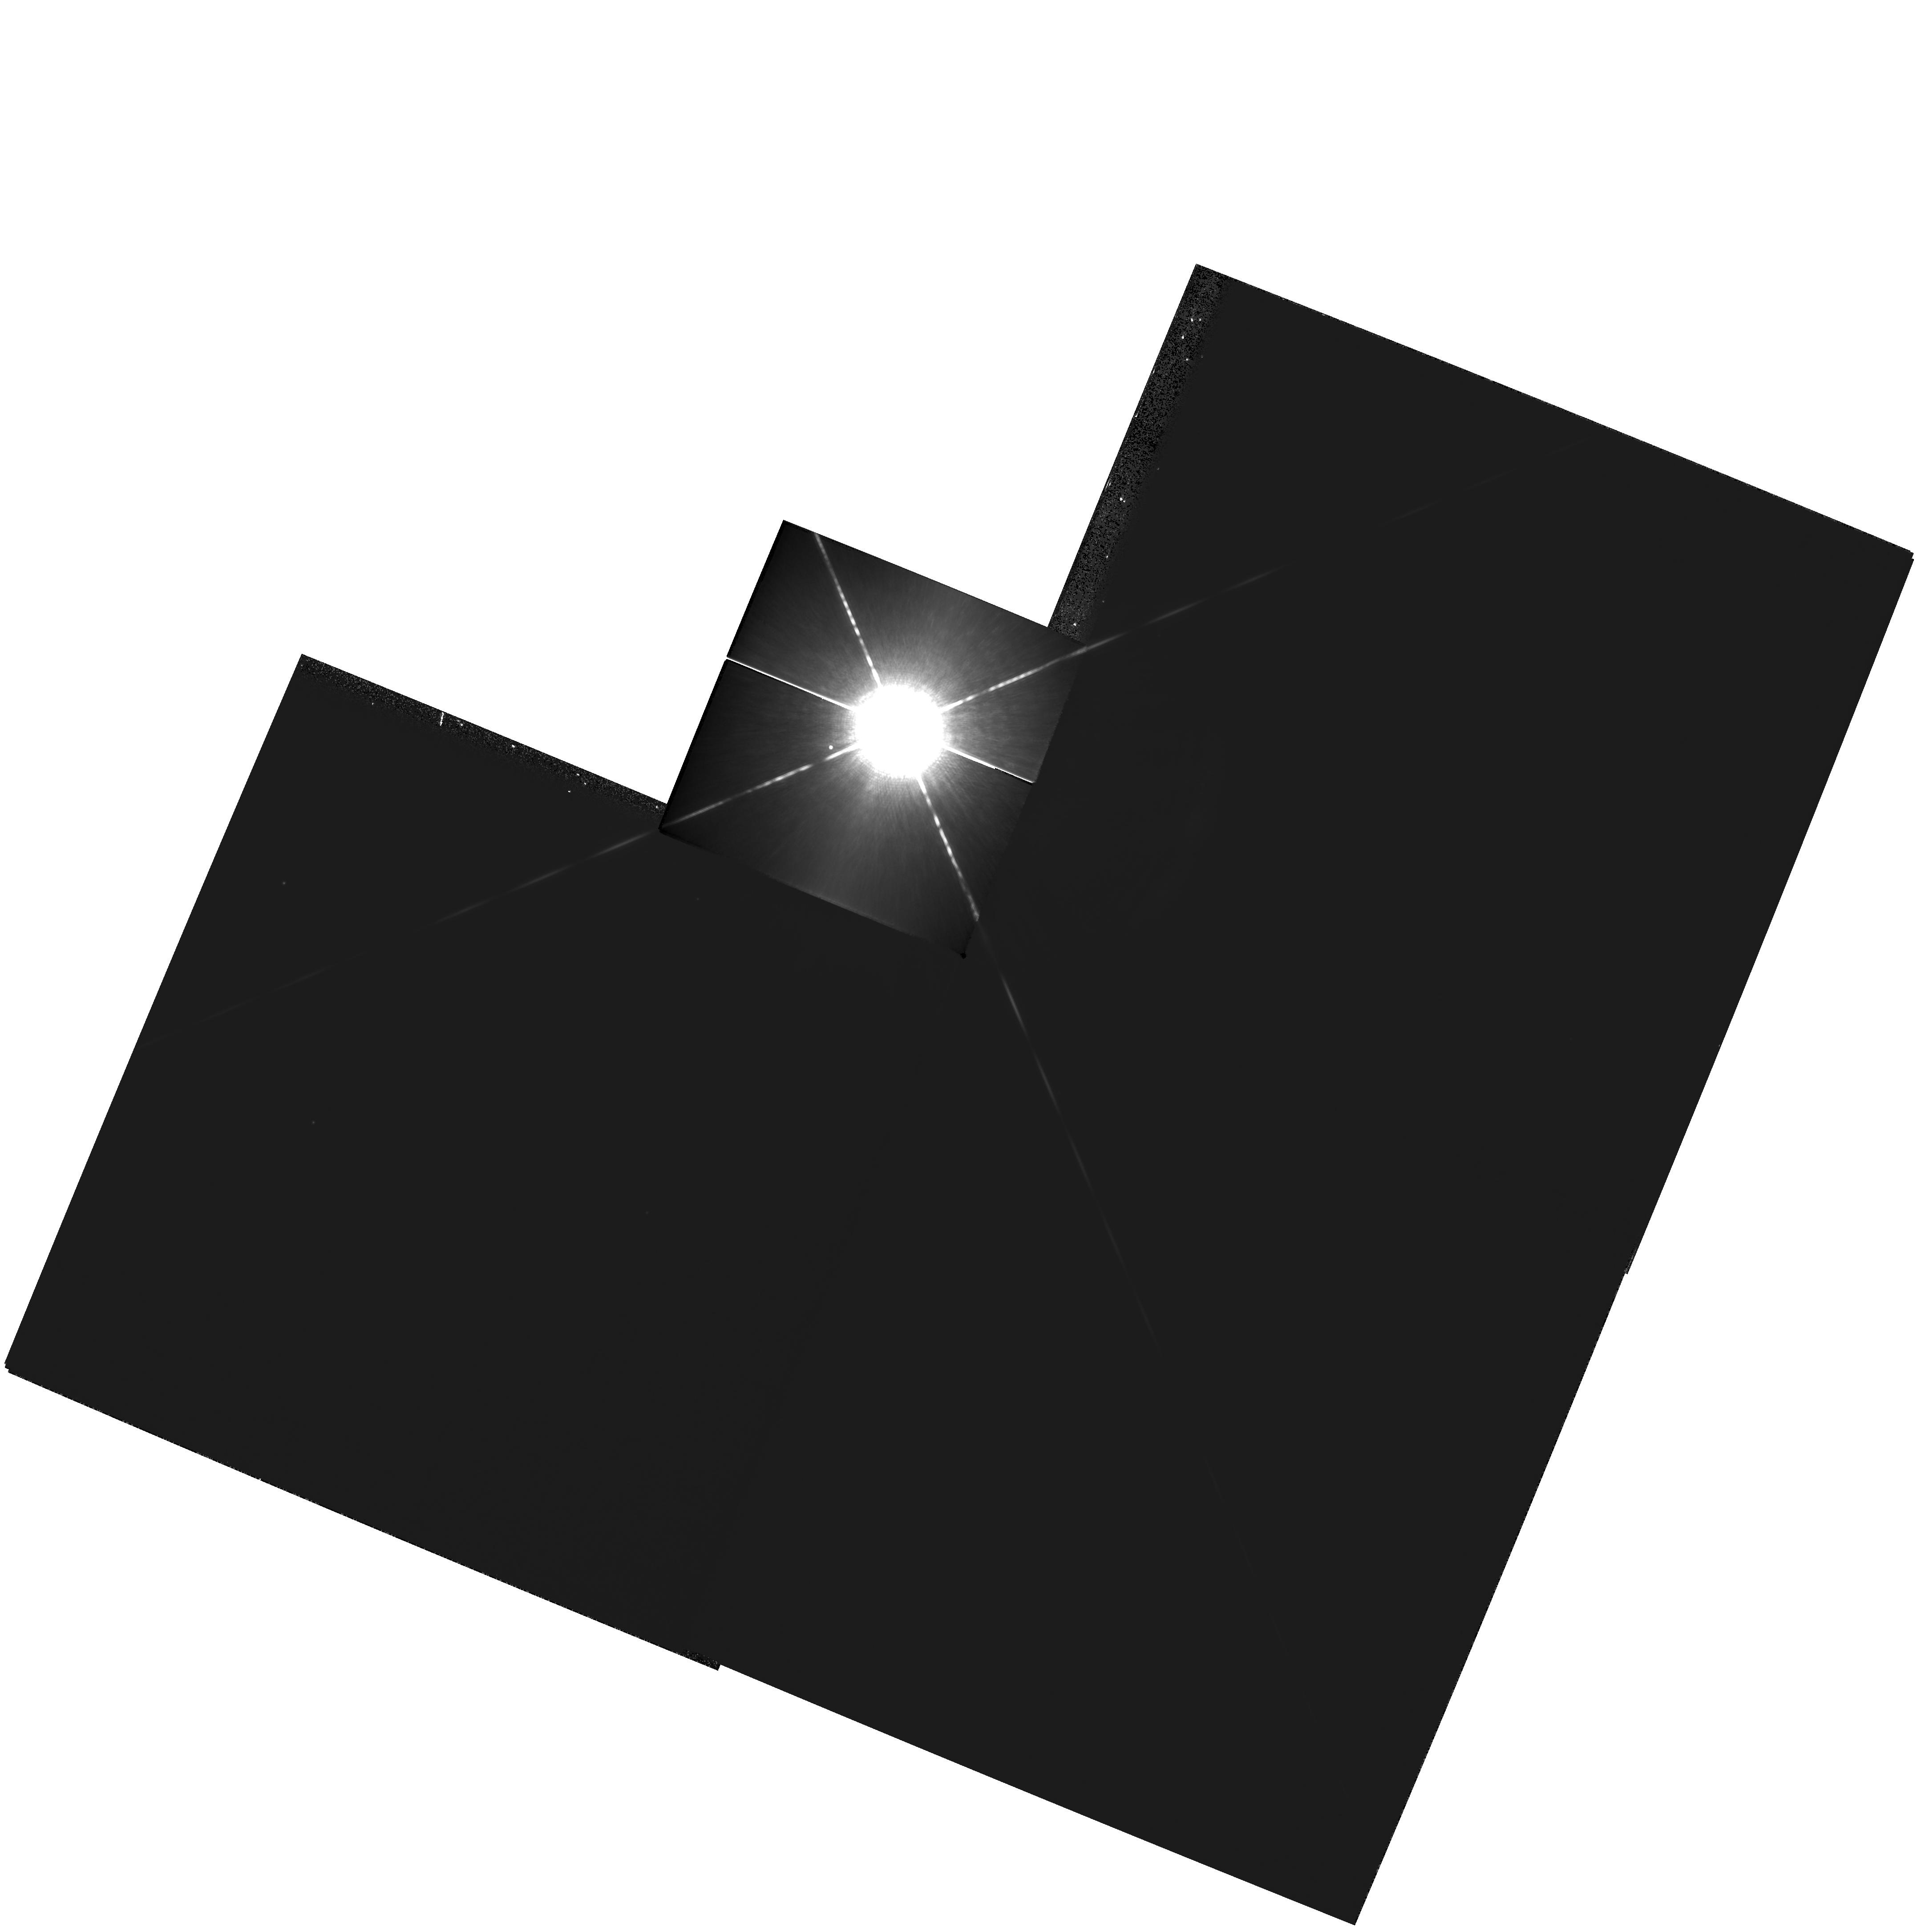
Target: SIRIUS. Instrument: WFPC2/PC. Filter: F1042M. Exposure: 8 min. Observation ID: hst_10619_01_wfpc2_pc_f1042m_u9bv01

Dynamical Masses and Third Bodies in the Sirius System (PI: Bond, Howard)

Sirius B is the nearest and brightest of all white dwarfs (WDs), but it is fiendishly difficult to observe from the ground because of the overwhelming brightness of Sirius A. We propose a continuation of our program of imaging observations of the Sirius system with WFPC2, which has been underway since 2001. The resulting astrometric data will not only greatly improve the precision of the binary orbit and the dynamical mass measurements for both the main-sequence and WD components, but will also test definitively for the claimed presence of a third body in this famous system, down to planetary masses. At present, there is a tantalizing suggestion in our data that there indeed may exist a substellar or planetary third body in the system. Our team has also obtained superb spectra of Sirius B using STIS, and we have achieved an excellent fit to the spectrum using model stellar atmospheres. However, the implied mass of the WD disagrees significantly with the dynamical mass implied by the existing visual-binary orbit (which still has to be based on a combination of low-accuracy ground-based astrometry plus the small number of existing HST astrometric observations). This is another critical motivation for improving the astrometry.